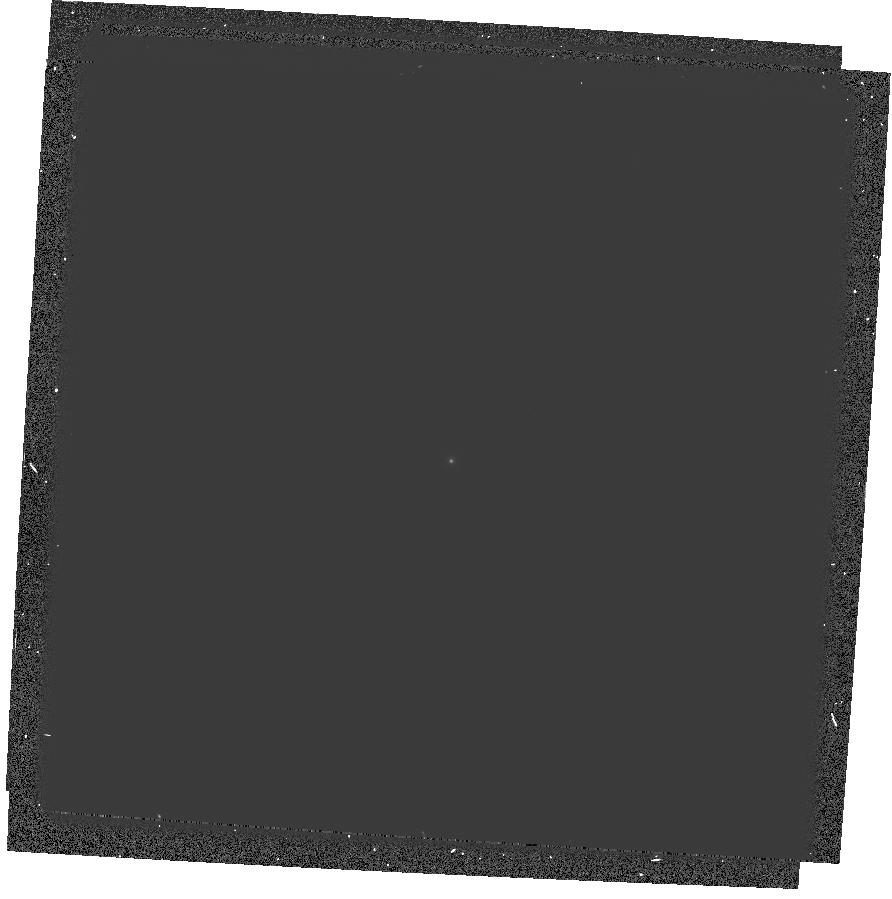
Target: GRW+70D5824
Instrument: WFPC2/PC
Filter: F122M
Exposure: 11 min
Observation ID: hst_6936_04_wfpc2_pc_f122m_u3ik04

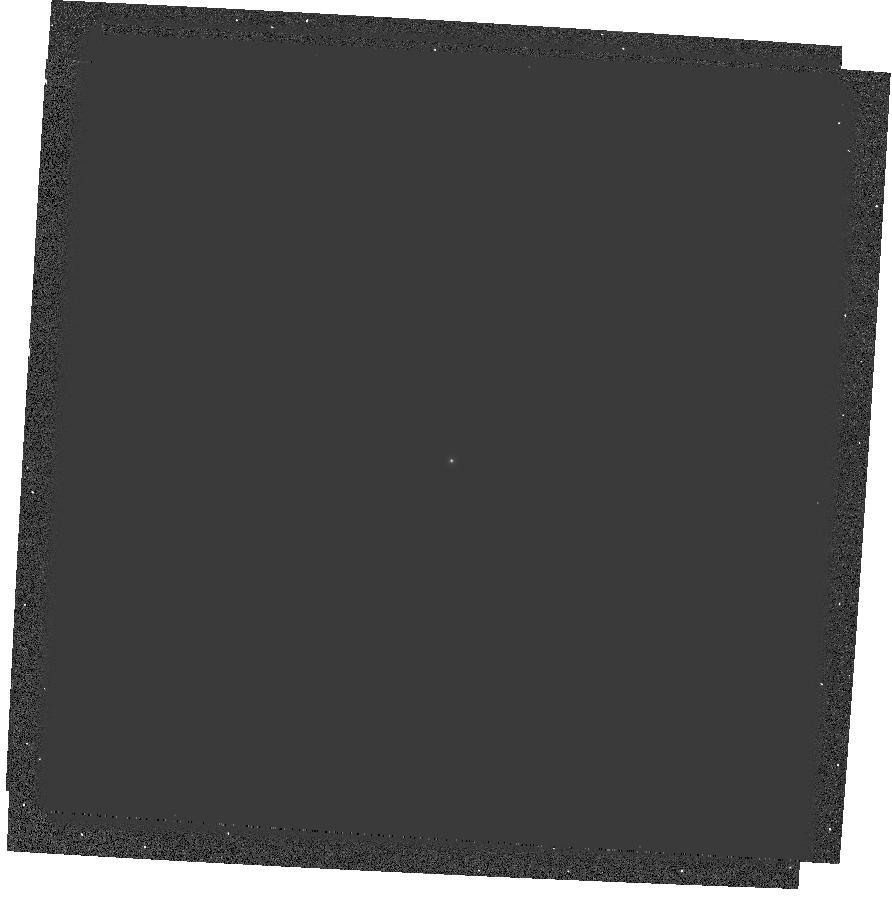
Target: GRW+70D5824
Instrument: WFPC2/PC
Filter: F170W
Exposure: 3 min
Observation ID: hst_6936_04_wfpc2_pc_f170w_u3ik04

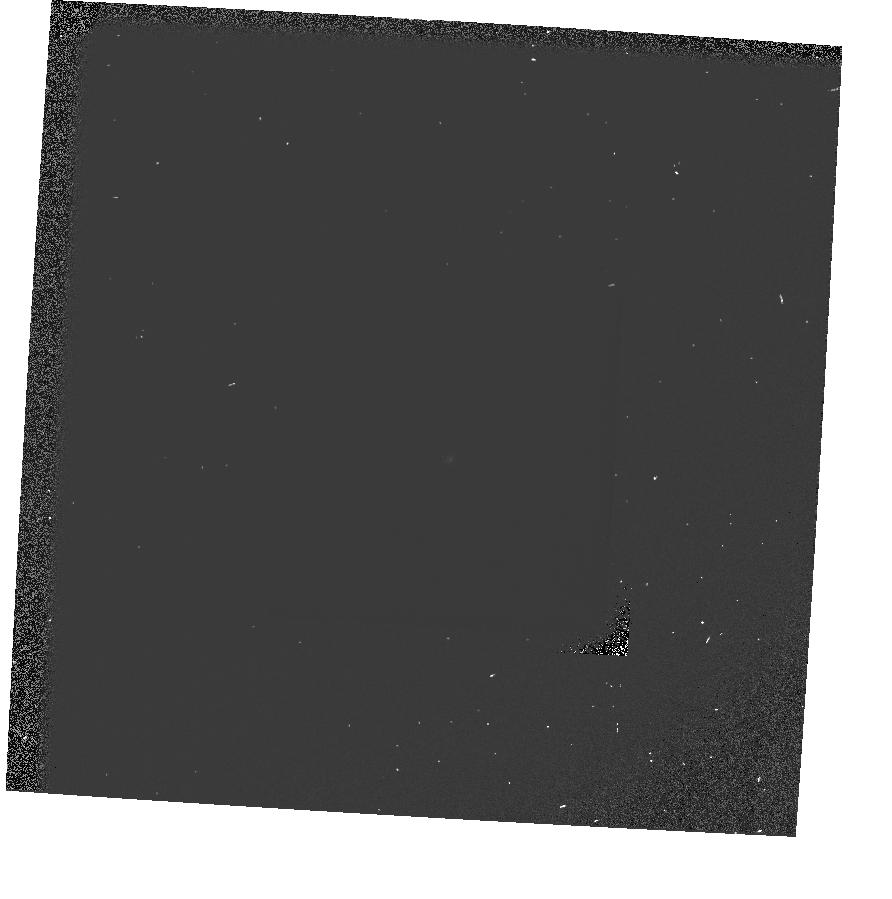
Target: GRW+70D5824
Instrument: WFPC2/PC
Filter: F160BW-F130LP
Exposure: 1 min
Observation ID: hst_6936_04_wfpc2_pc_f160bw-f130lp_u3ik04

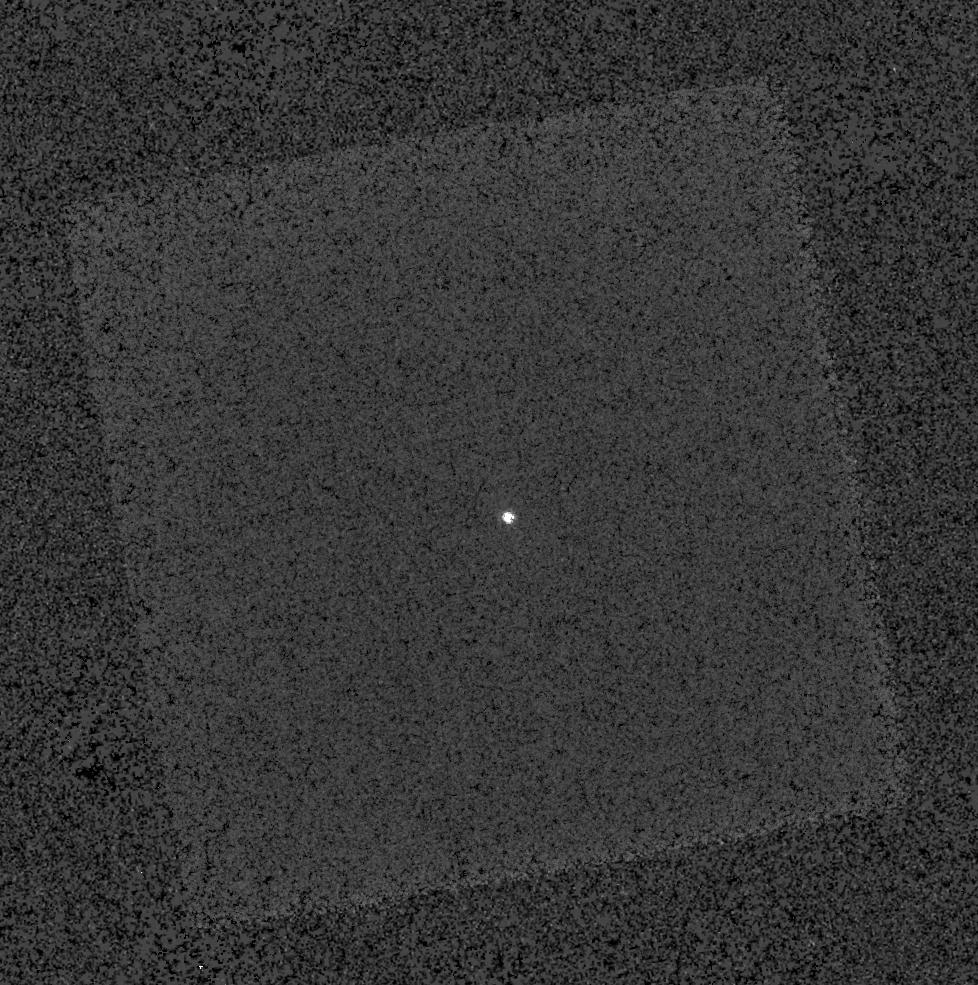
Target: GRW+70D5824
Instrument: WFPC2/PC
Filter: F343N
Exposure: 11 min
Observation ID: hst_6936_03_wfpc2_pc_f343n_u3ik03

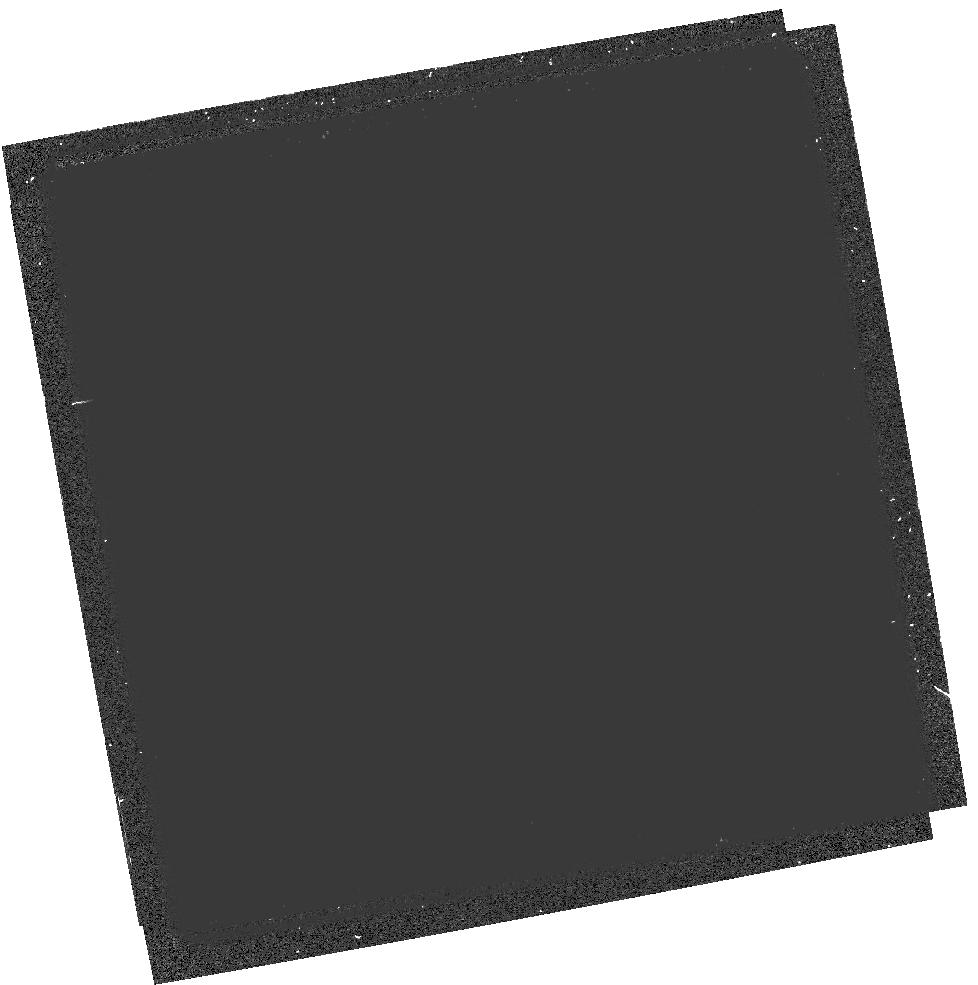
Target: GRW+70D5824
Instrument: WFPC2/PC
Filter: F160BW-F165LP
Exposure: 7 min
Observation ID: hst_6936_03_wfpc2_pc_f160bw-f165lp_u3ik03

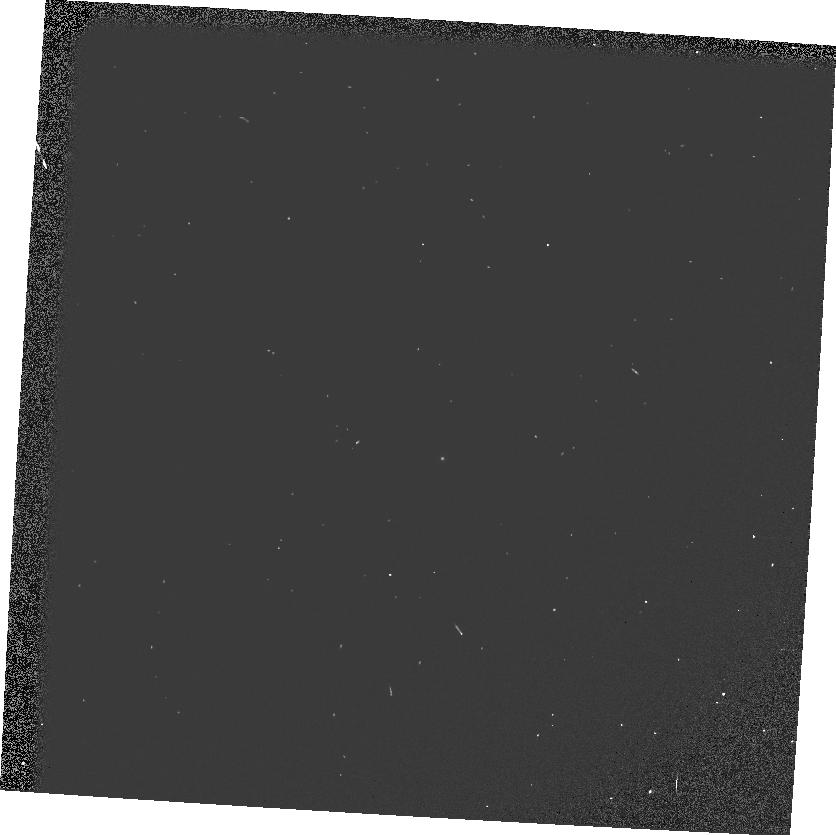
Target: GRW+70D5824
Instrument: WFPC2/PC
Filter: F160BW
Exposure: 2 min
Observation ID: u3ik040tr

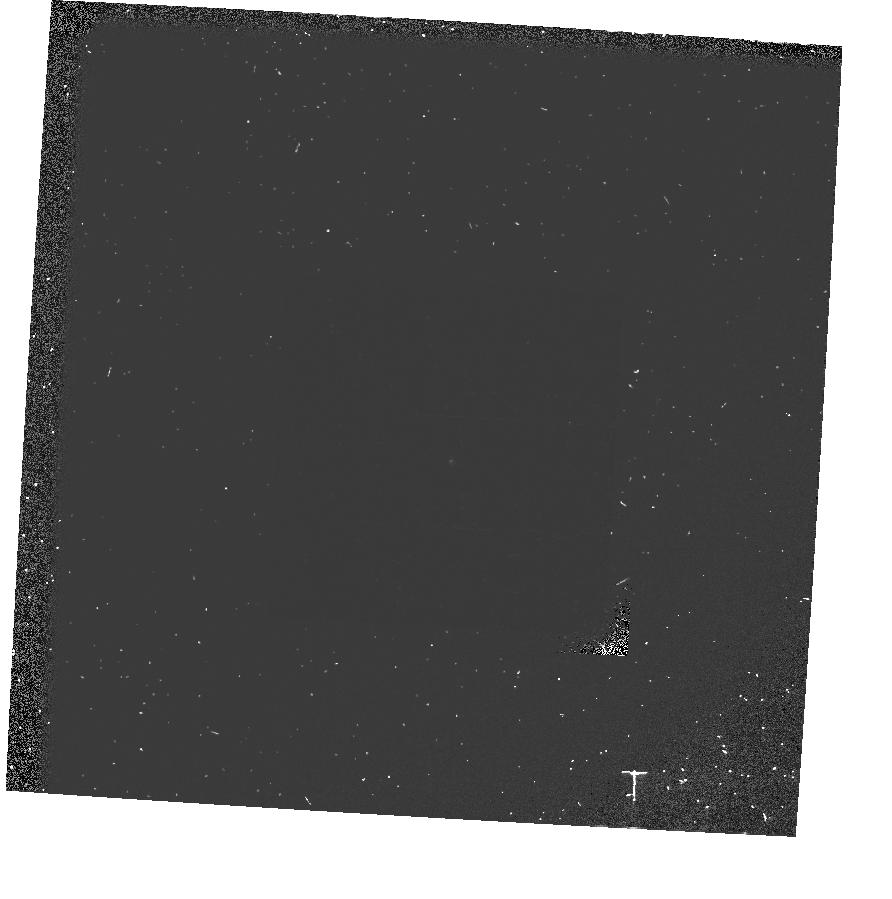
Target: GRW+70D5824
Instrument: WFPC2/PC
Filter: F160BW-F185W
Exposure: 9 min
Observation ID: hst_6936_04_wfpc2_pc_f160bw-f185w_u3ik04

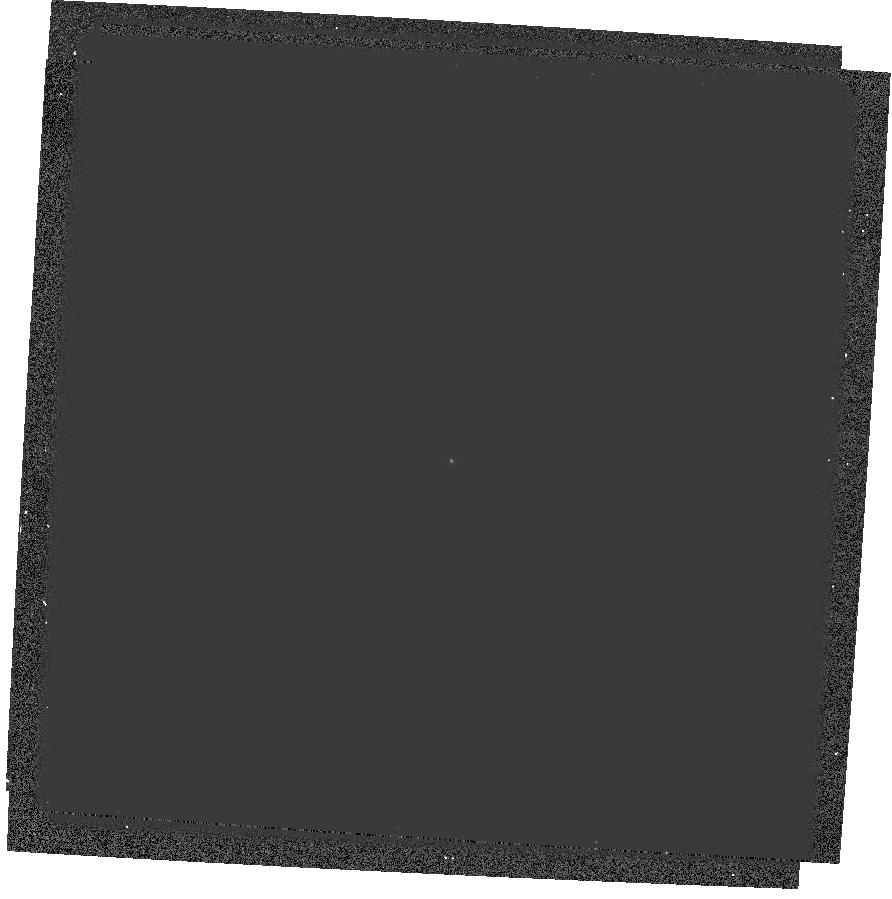
Target: GRW+70D5824
Instrument: WFPC2/PC
Filter: F185W
Exposure: 3 min
Observation ID: hst_6936_04_wfpc2_pc_f185w_u3ik04

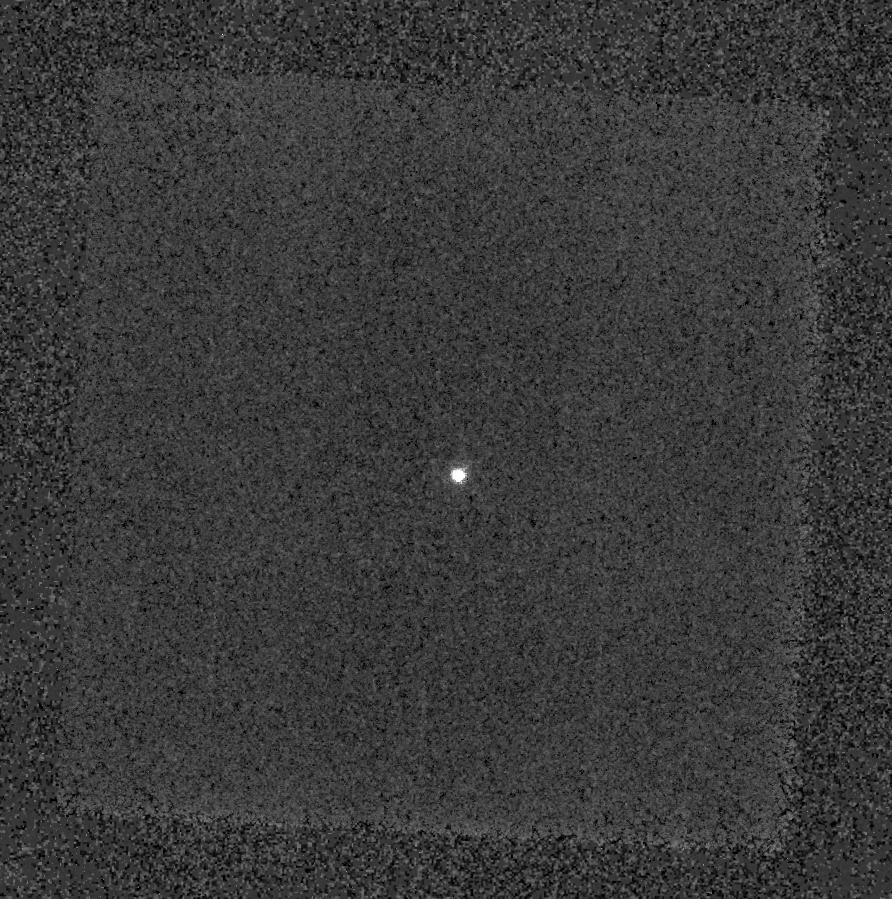
Target: GRW+70D5824
Instrument: WFPC2/PC
Filter: F390N
Exposure: 3 min
Observation ID: hst_6936_04_wfpc2_pc_f390n_u3ik04

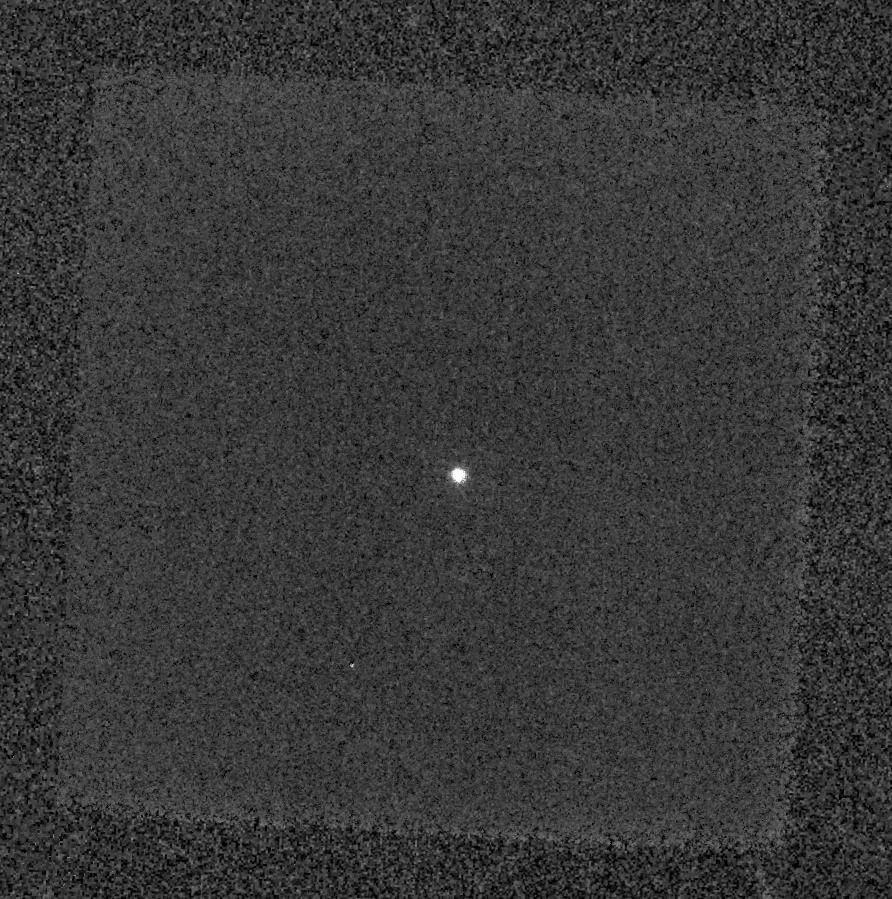
Target: GRW+70D5824
Instrument: WFPC2/PC
Filter: F375N
Exposure: 11 min
Observation ID: hst_6936_04_wfpc2_pc_f375n_u3ik04

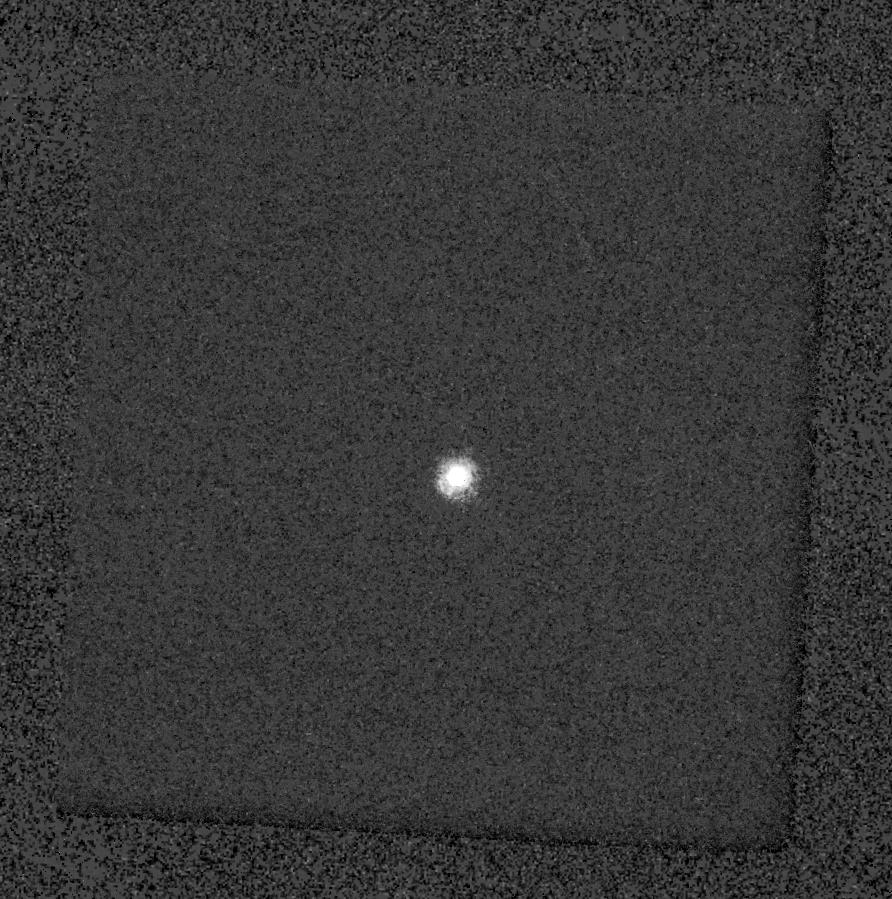
Target: GRW+70D5824
Instrument: WFPC2/PC
Filter: F255W
Exposure: 3 min
Observation ID: hst_6936_04_wfpc2_pc_f255w_u3ik04

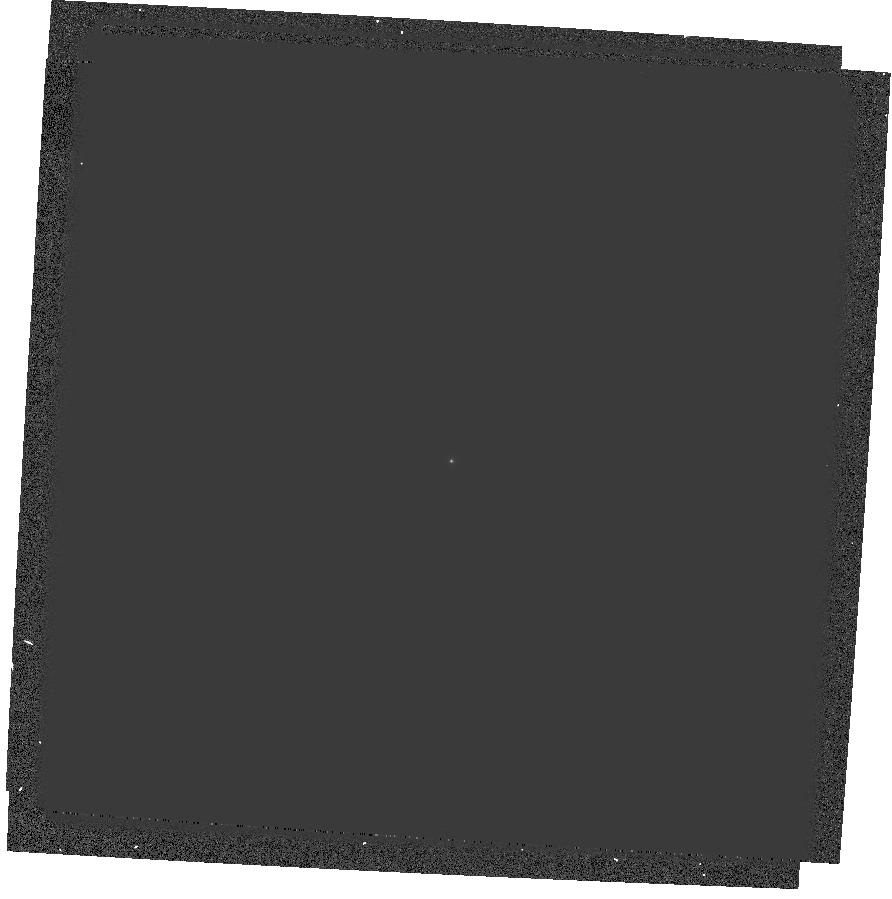
Target: GRW+70D5824
Instrument: WFPC2/PC
Filter: F218W
Exposure: 3 min
Observation ID: hst_6936_04_wfpc2_pc_f218w_u3ik04

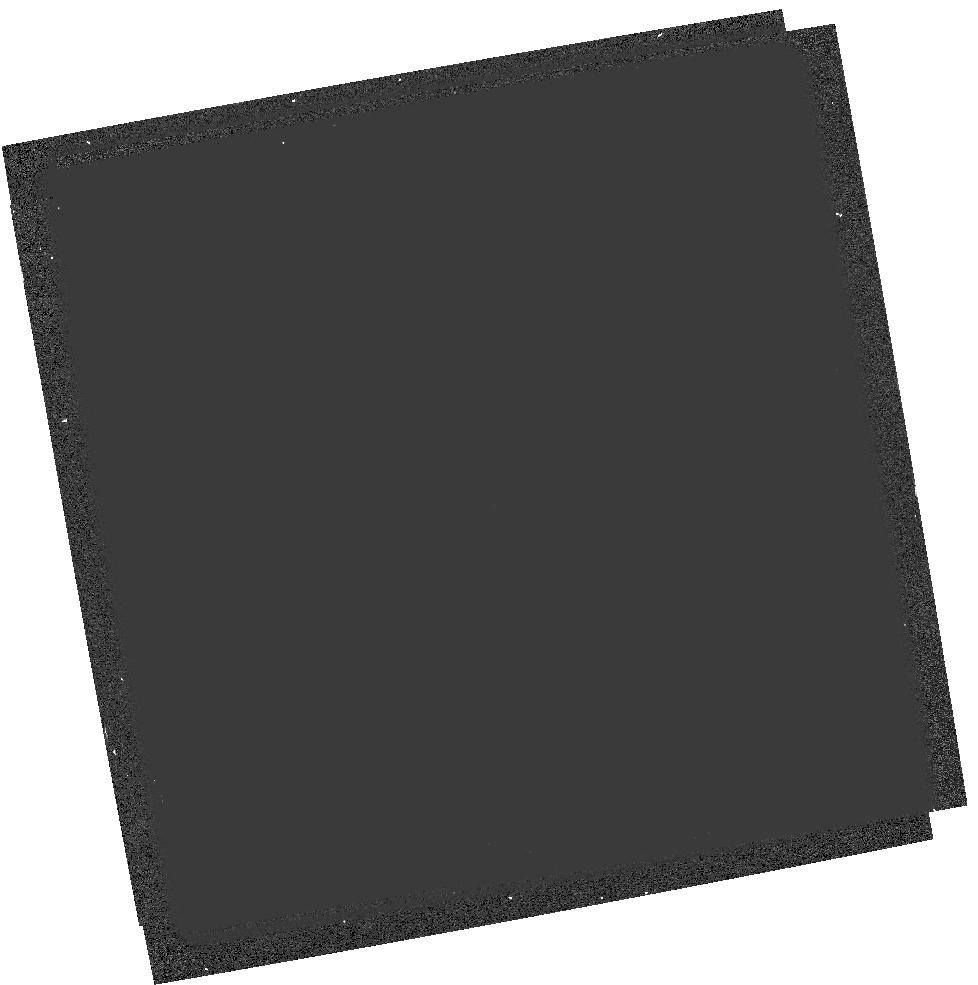
Target: GRW+70D5824
Instrument: WFPC2/PC
Filter: F160BW-F130LP
Exposure: 3 min
Observation ID: hst_6936_03_wfpc2_pc_f160bw-f130lp_u3ik03

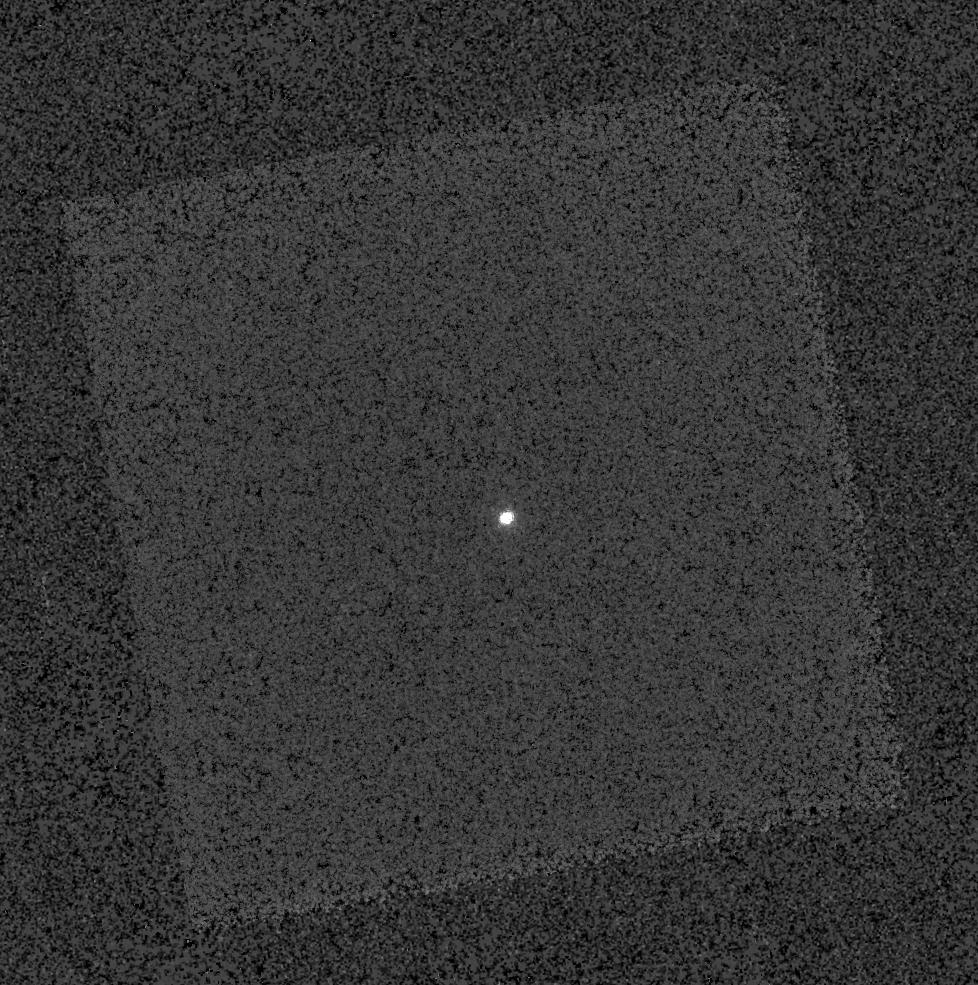
Target: GRW+70D5824
Instrument: WFPC2/PC
Filter: F390N
Exposure: 3 min
Observation ID: hst_6936_03_wfpc2_pc_f390n_u3ik03

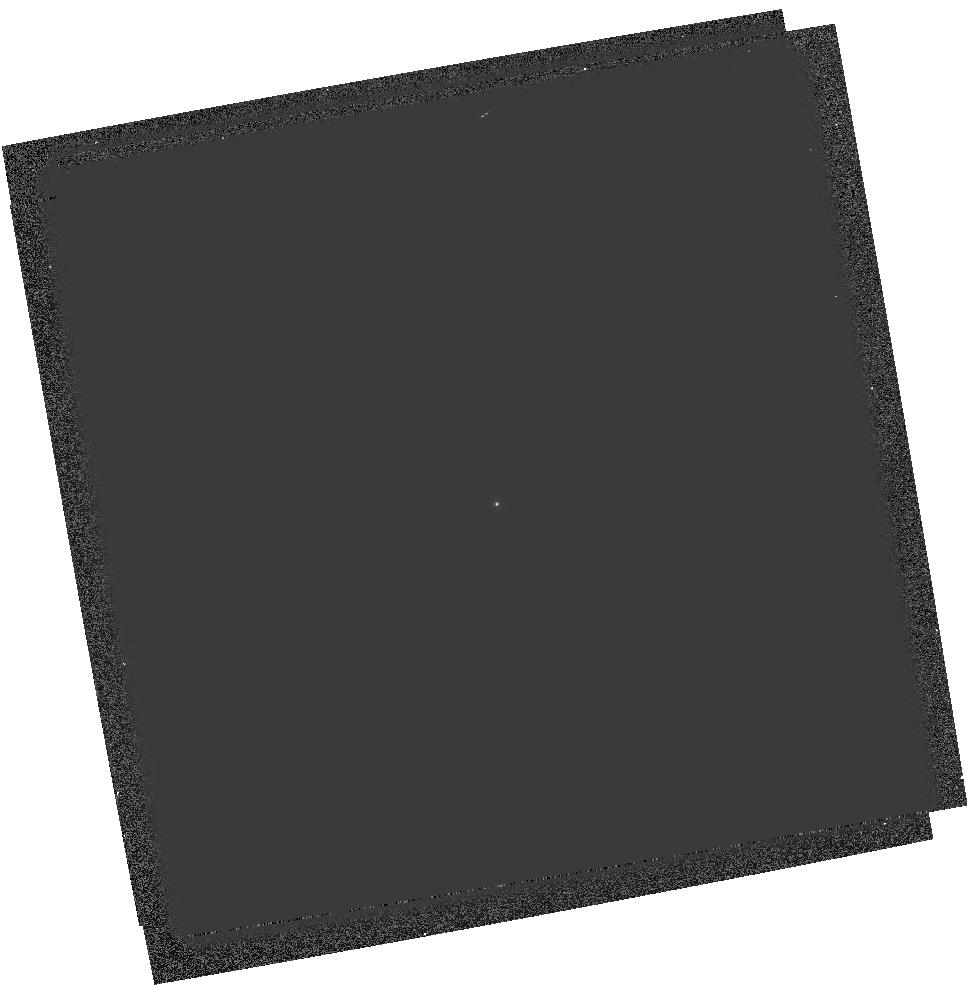
Target: GRW+70D5824
Instrument: WFPC2/PC
Filter: F170W
Exposure: 3 min
Observation ID: hst_6936_03_wfpc2_pc_f170w_u3ik03

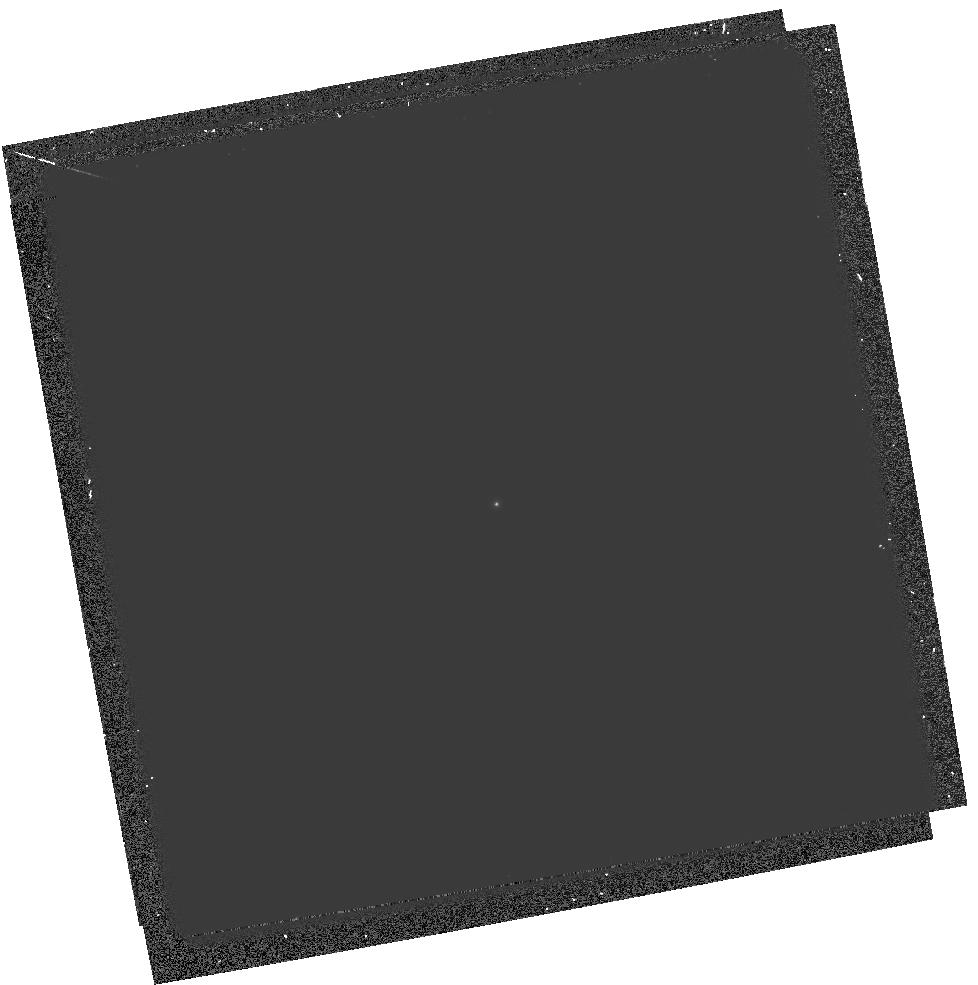
Target: GRW+70D5824
Instrument: WFPC2/PC
Filter: F122M
Exposure: 11 min
Observation ID: hst_6936_03_wfpc2_pc_f122m_u3ik03

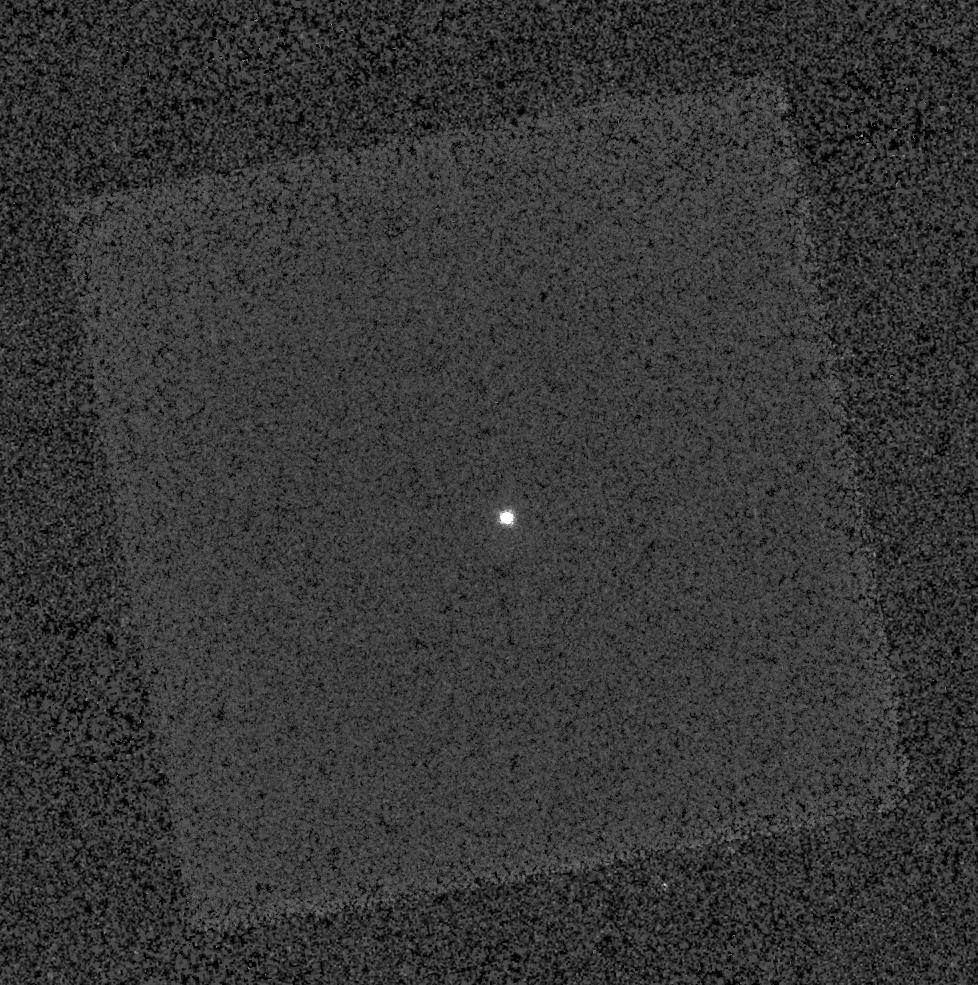
Target: GRW+70D5824
Instrument: WFPC2/PC
Filter: F375N
Exposure: 11 min
Observation ID: hst_6936_03_wfpc2_pc_f375n_u3ik03

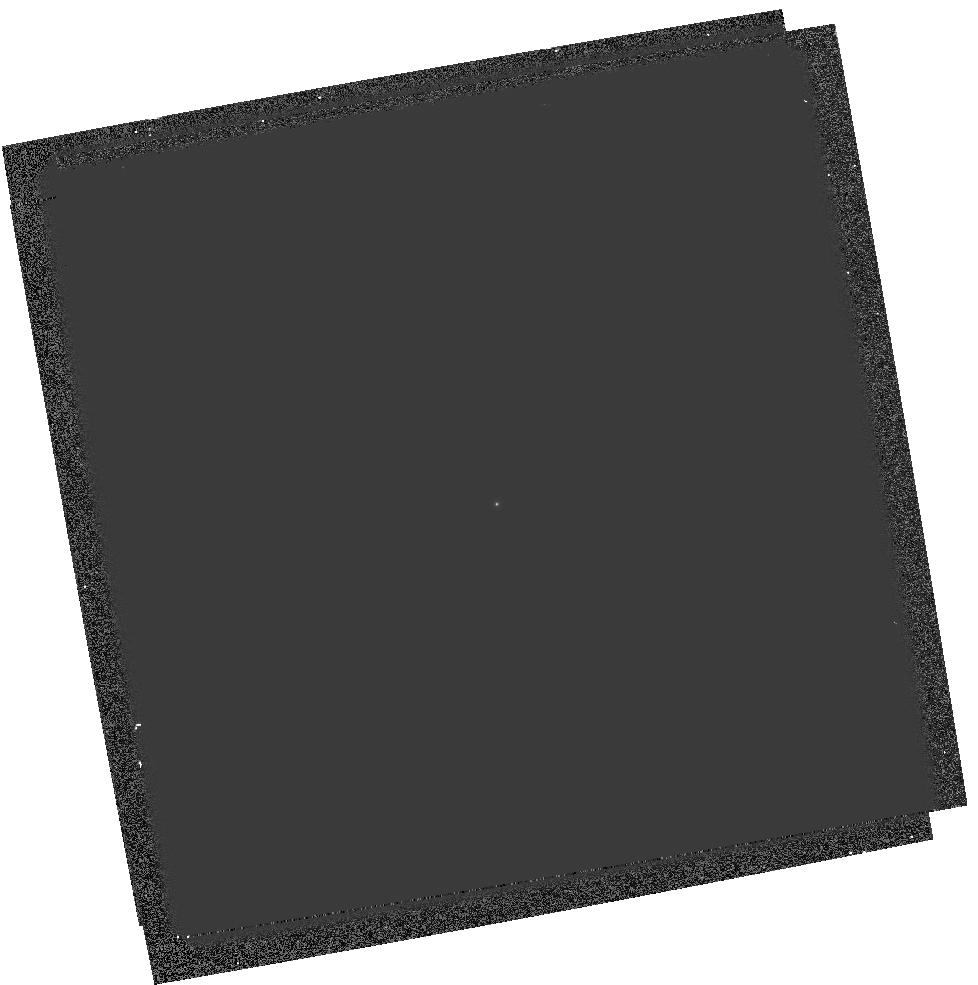
Target: GRW+70D5824
Instrument: WFPC2/PC
Filter: F185W
Exposure: 3 min
Observation ID: hst_6936_03_wfpc2_pc_f185w_u3ik03

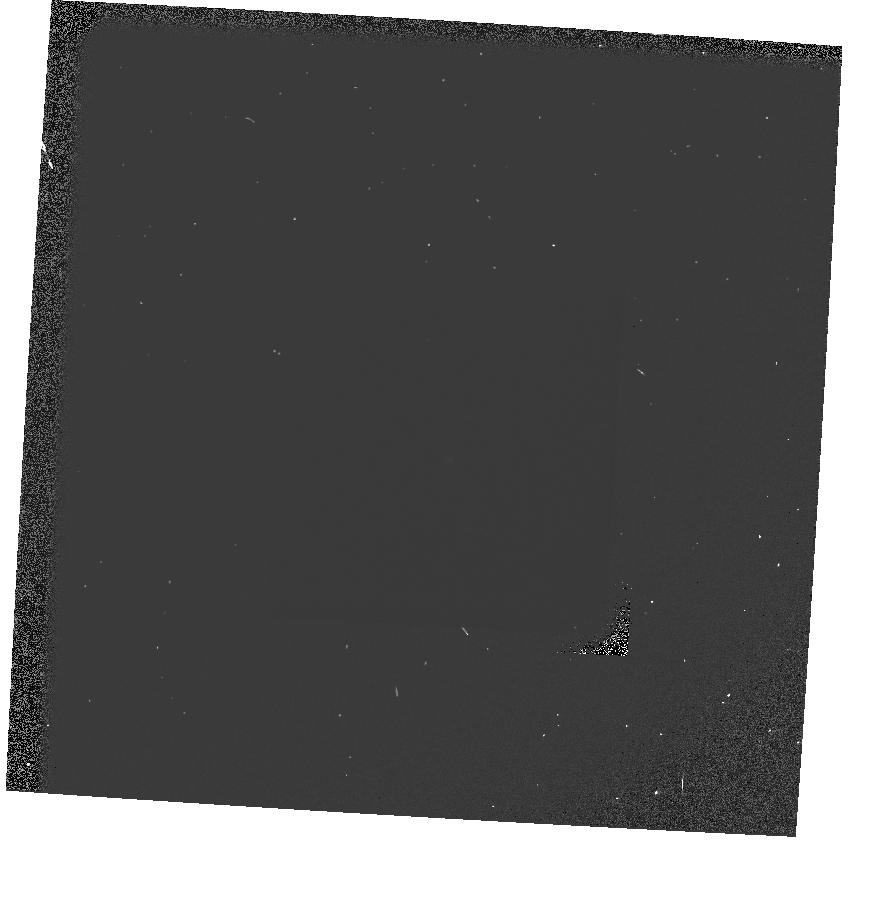
Target: GRW+70D5824
Instrument: WFPC2/PC
Filter: F160BW-F165LP
Exposure: 3 min
Observation ID: hst_6936_04_wfpc2_pc_f160bw-f165lp_u3ik04

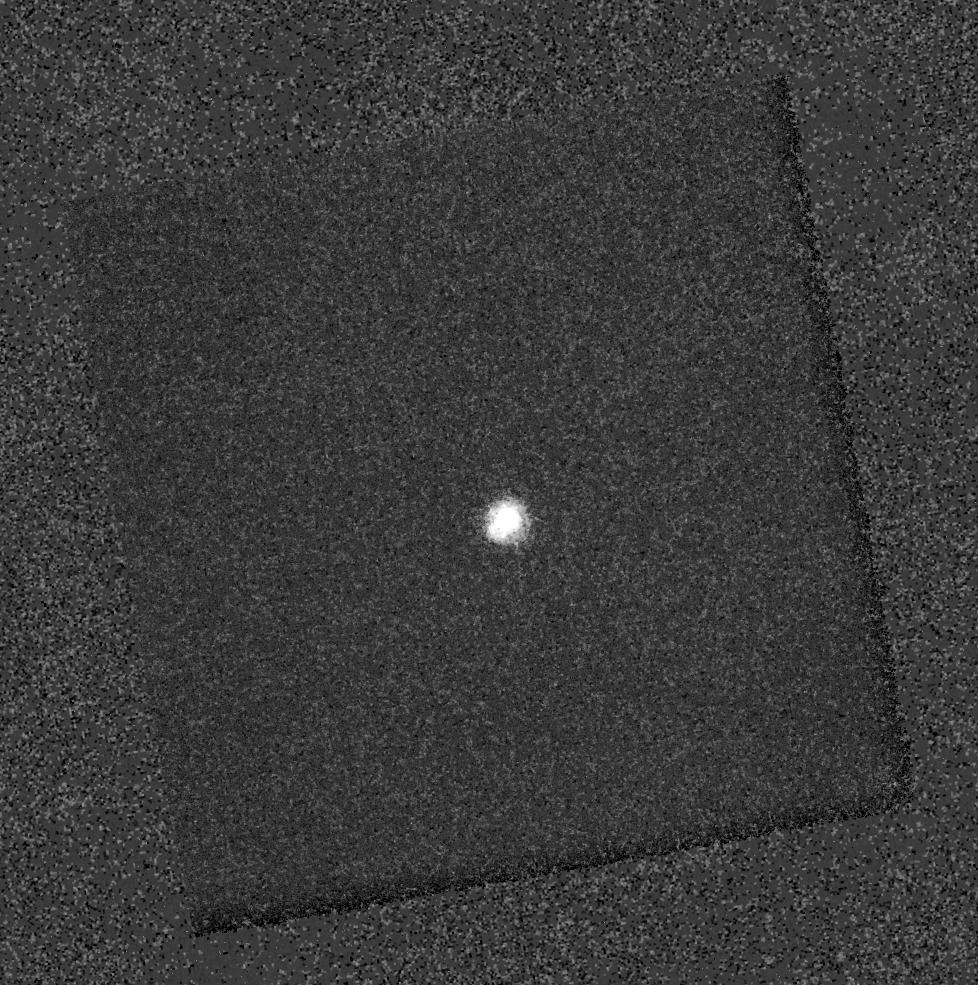
Target: GRW+70D5824
Instrument: WFPC2/PC
Filter: F255W
Exposure: 3 min
Observation ID: hst_6936_03_wfpc2_pc_f255w_u3ik03

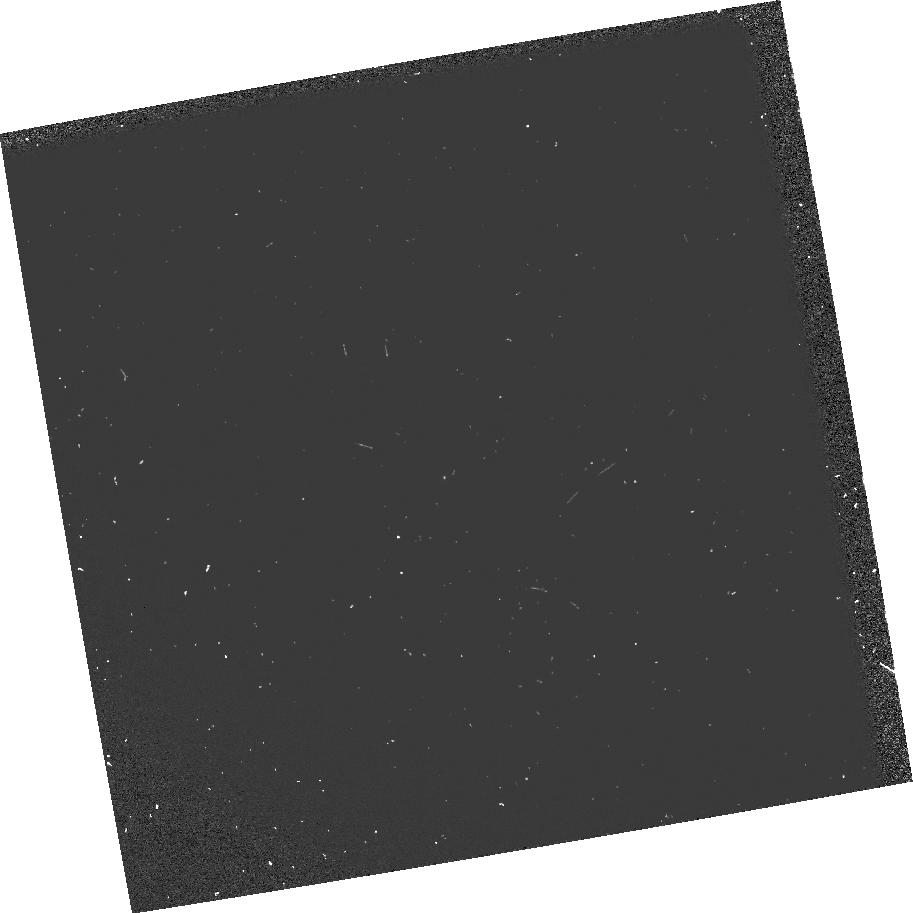
Target: GRW+70D5824
Instrument: WFPC2/PC
Filter: F160BW
Exposure: 2 min
Observation ID: u3ik030ir

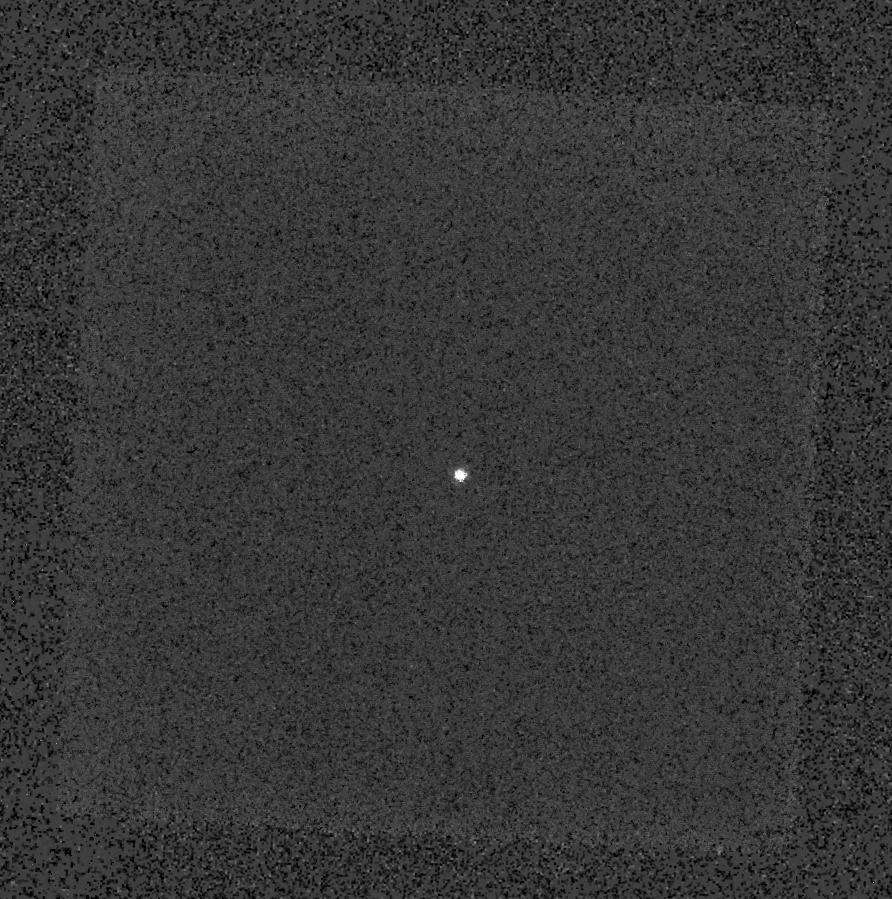
Target: GRW+70D5824
Instrument: WFPC2/PC
Filter: F343N
Exposure: 11 min
Observation ID: hst_6936_04_wfpc2_pc_f343n_u3ik04

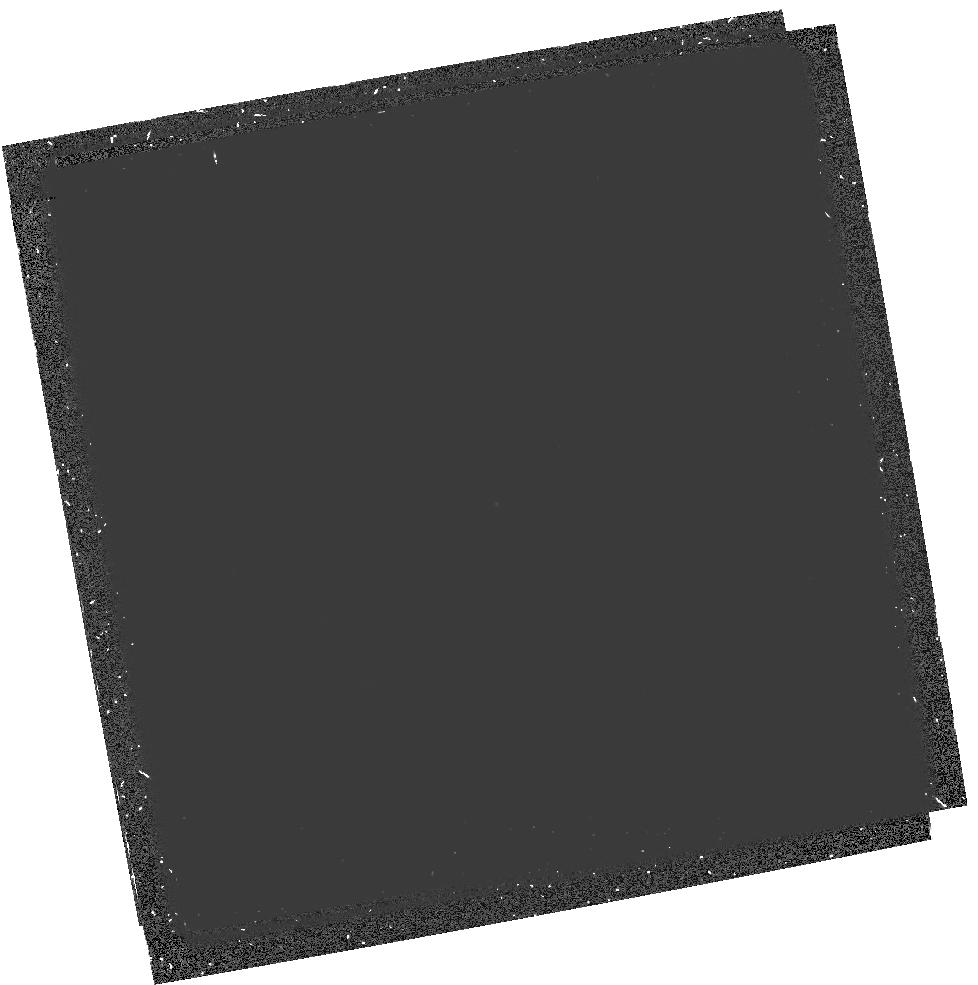
Target: GRW+70D5824
Instrument: WFPC2/PC
Filter: F160BW-F185W
Exposure: 17 min
Observation ID: hst_6936_03_wfpc2_pc_f160bw-f185w_u3ik03

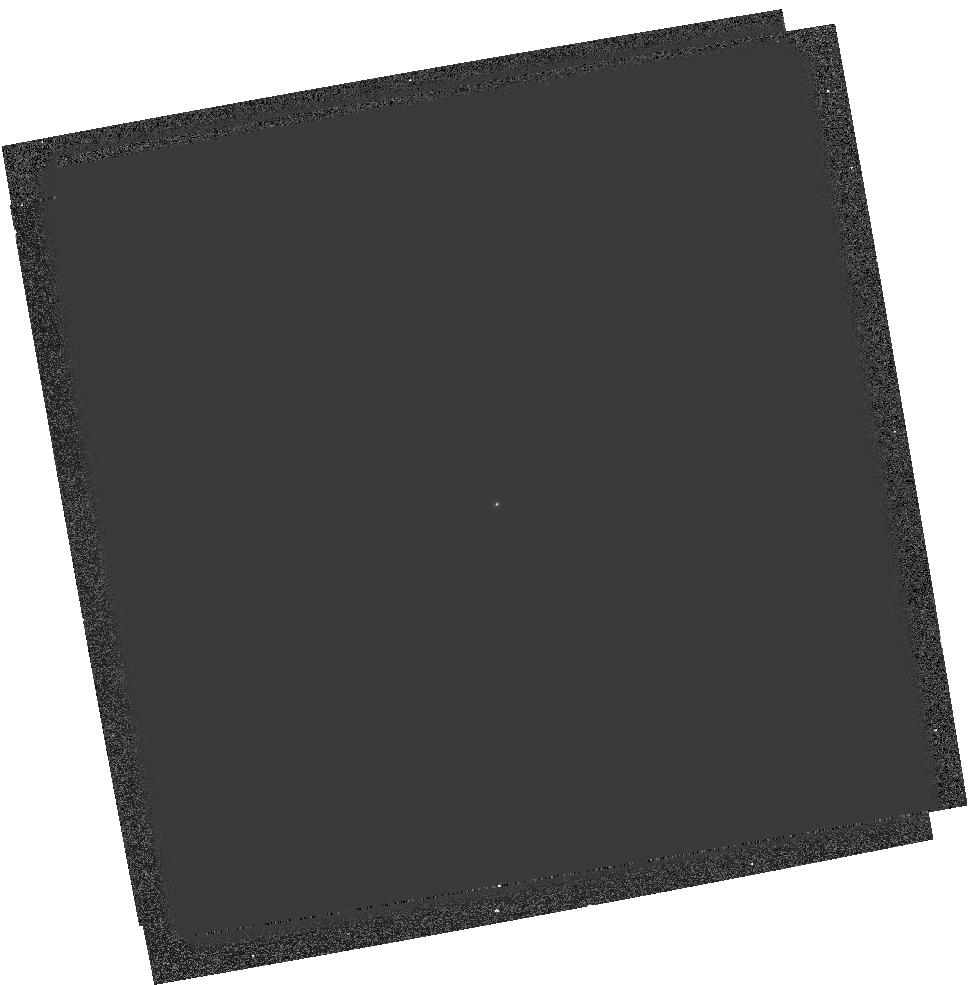
Target: GRW+70D5824
Instrument: WFPC2/PC
Filter: F218W
Exposure: 3 min
Observation ID: hst_6936_03_wfpc2_pc_f218w_u3ik03

UV Throughput (PI: Baggett, Sylvia M.)

This proposal has 2 main sections: 1) GRW+70d5824 is observed shortly before and after a DECON through all the UV filters in each chip and through F160BW crossed with F130LP, F185LP, and F165LP (where applicable). 2) BD+75D325 is observed in a subset of chips and uv filters (including Lyman alpha), shortly before and after a Decon; to be done before SMOV. These observations will be used to determine the wavelength dependence of the throughput across the bandpass (hence color terms). Based on the Cycle 5 UV Throughput proposal (6186) and the Cycle 4 Lyman alpha throughput proposal (5778), this program is designed to better characterize the spectral response curve in the UV, and the spectral shape introduced by the contamination as well as provide baseline measurements in preparation for SMOV 1997. The Lyman alpha observations will provide a measure of possible contamination on the pickoff mirror. The UV throughput should be measured to better than 3%. Accuracy in the Lyman alpha throughput is expected to be between 5% and 10%, due to the residual uncertainty of the red leak correction determined from observations of F122M crossed with F130LP. Results will be presented at TIPS, in WFPC2 ISR, and used to update SYNPHOT tables if necessary. NOTE: crossed filters exposures should be observed in ALL chips after decontamination, but just in WF3 before decontamination.